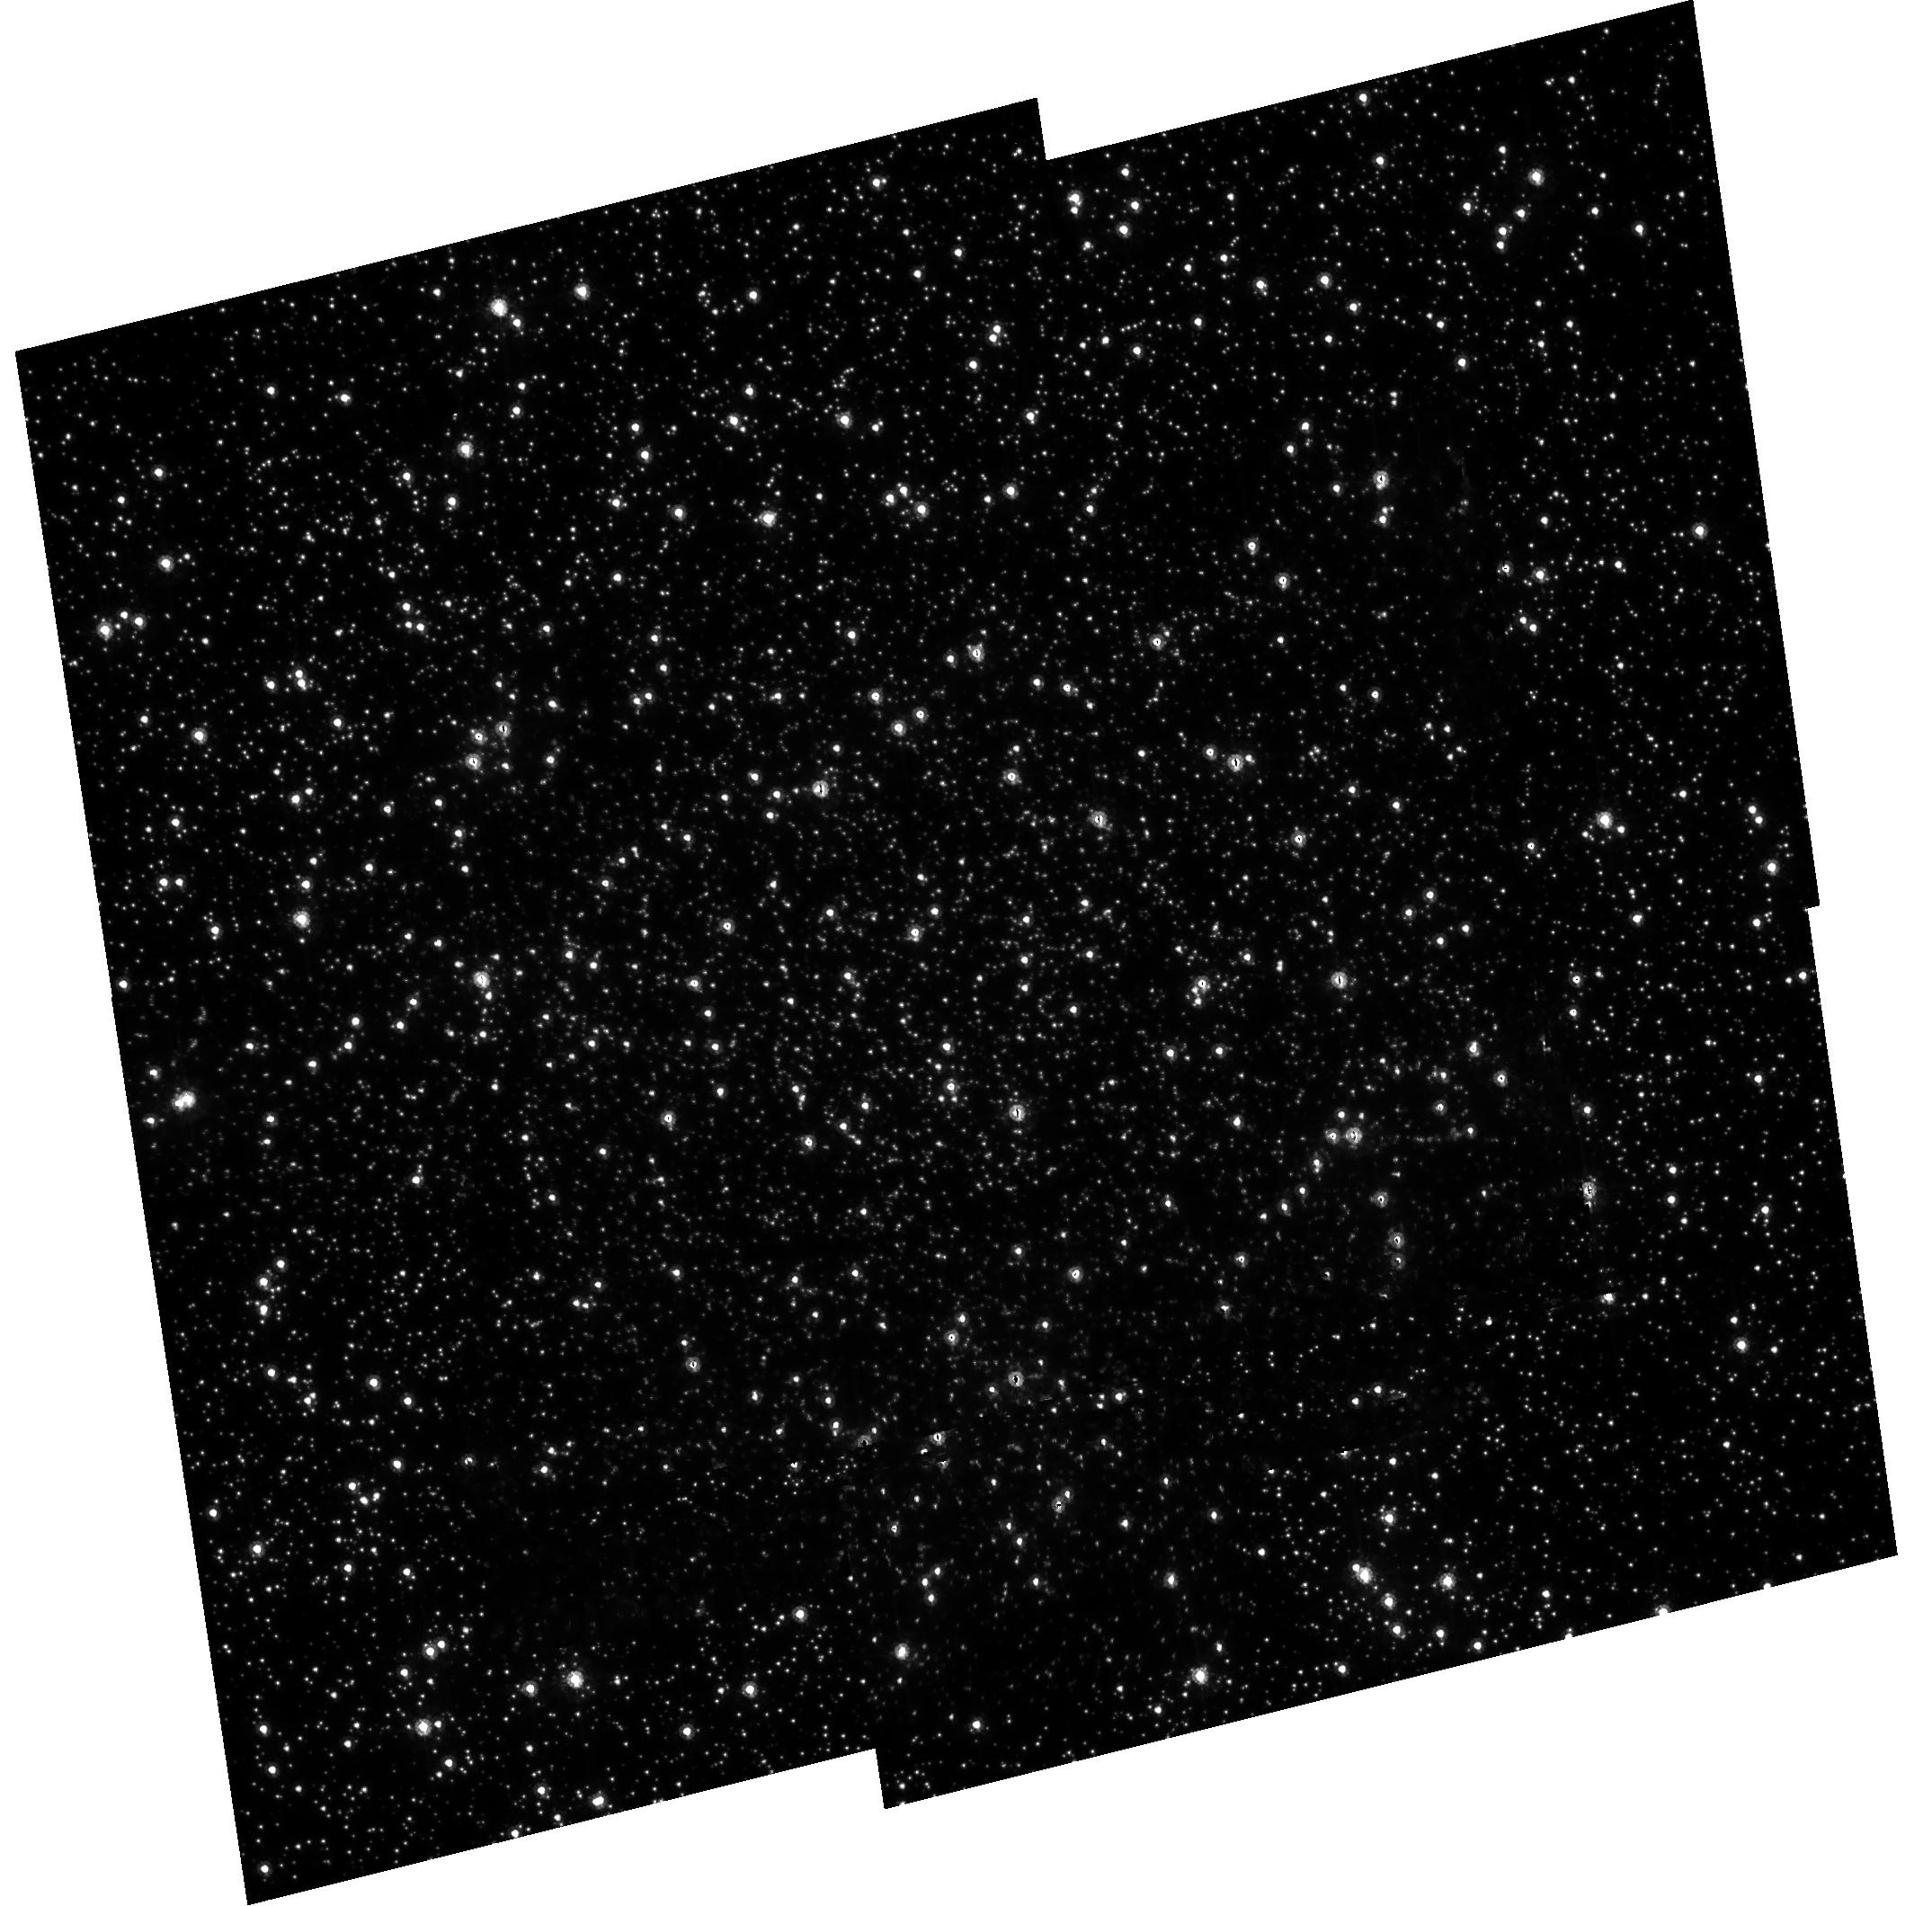
Target: NGC104. Instrument: ACS/HRC. Filter: F475W. Exposure: 40 min. Observation ID: hst_9028_02_acs_hrc_f475w_j8cd02

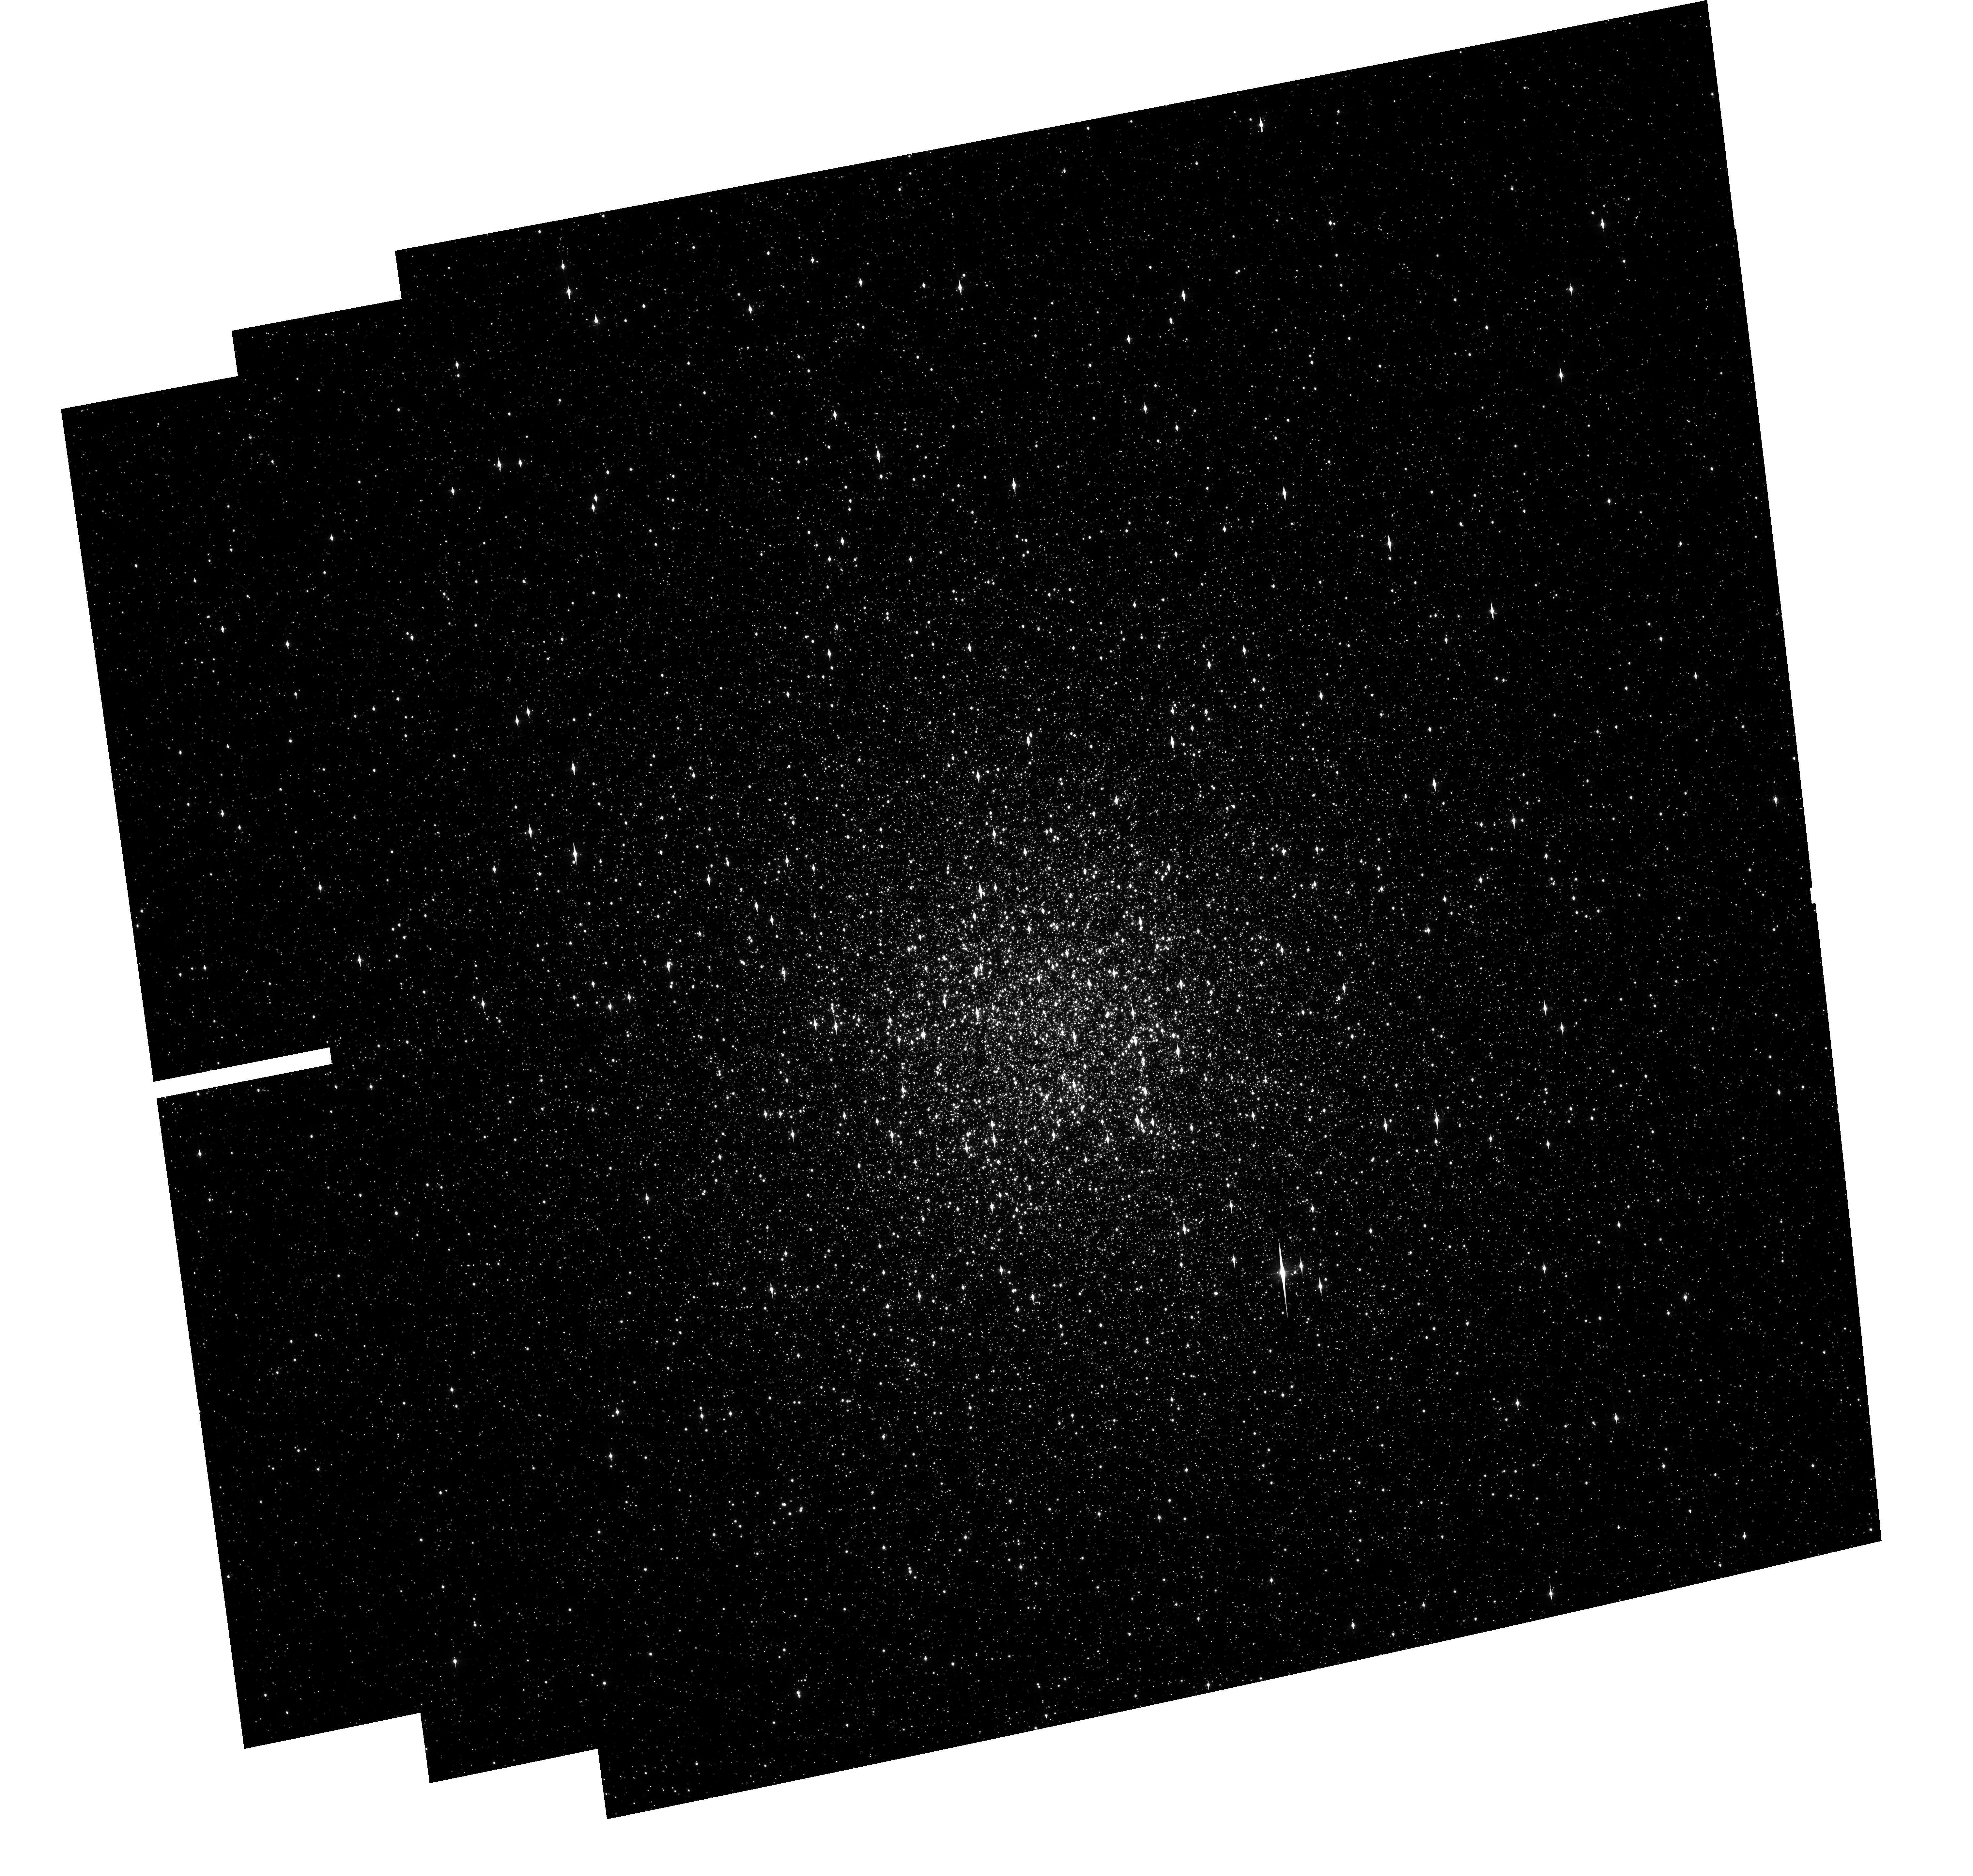
Target: NGC104. Instrument: ACS/WFC. Filter: F475W. Exposure: 15 min. Observation ID: hst_9028_01_acs_wfc_f475w_j8cd01

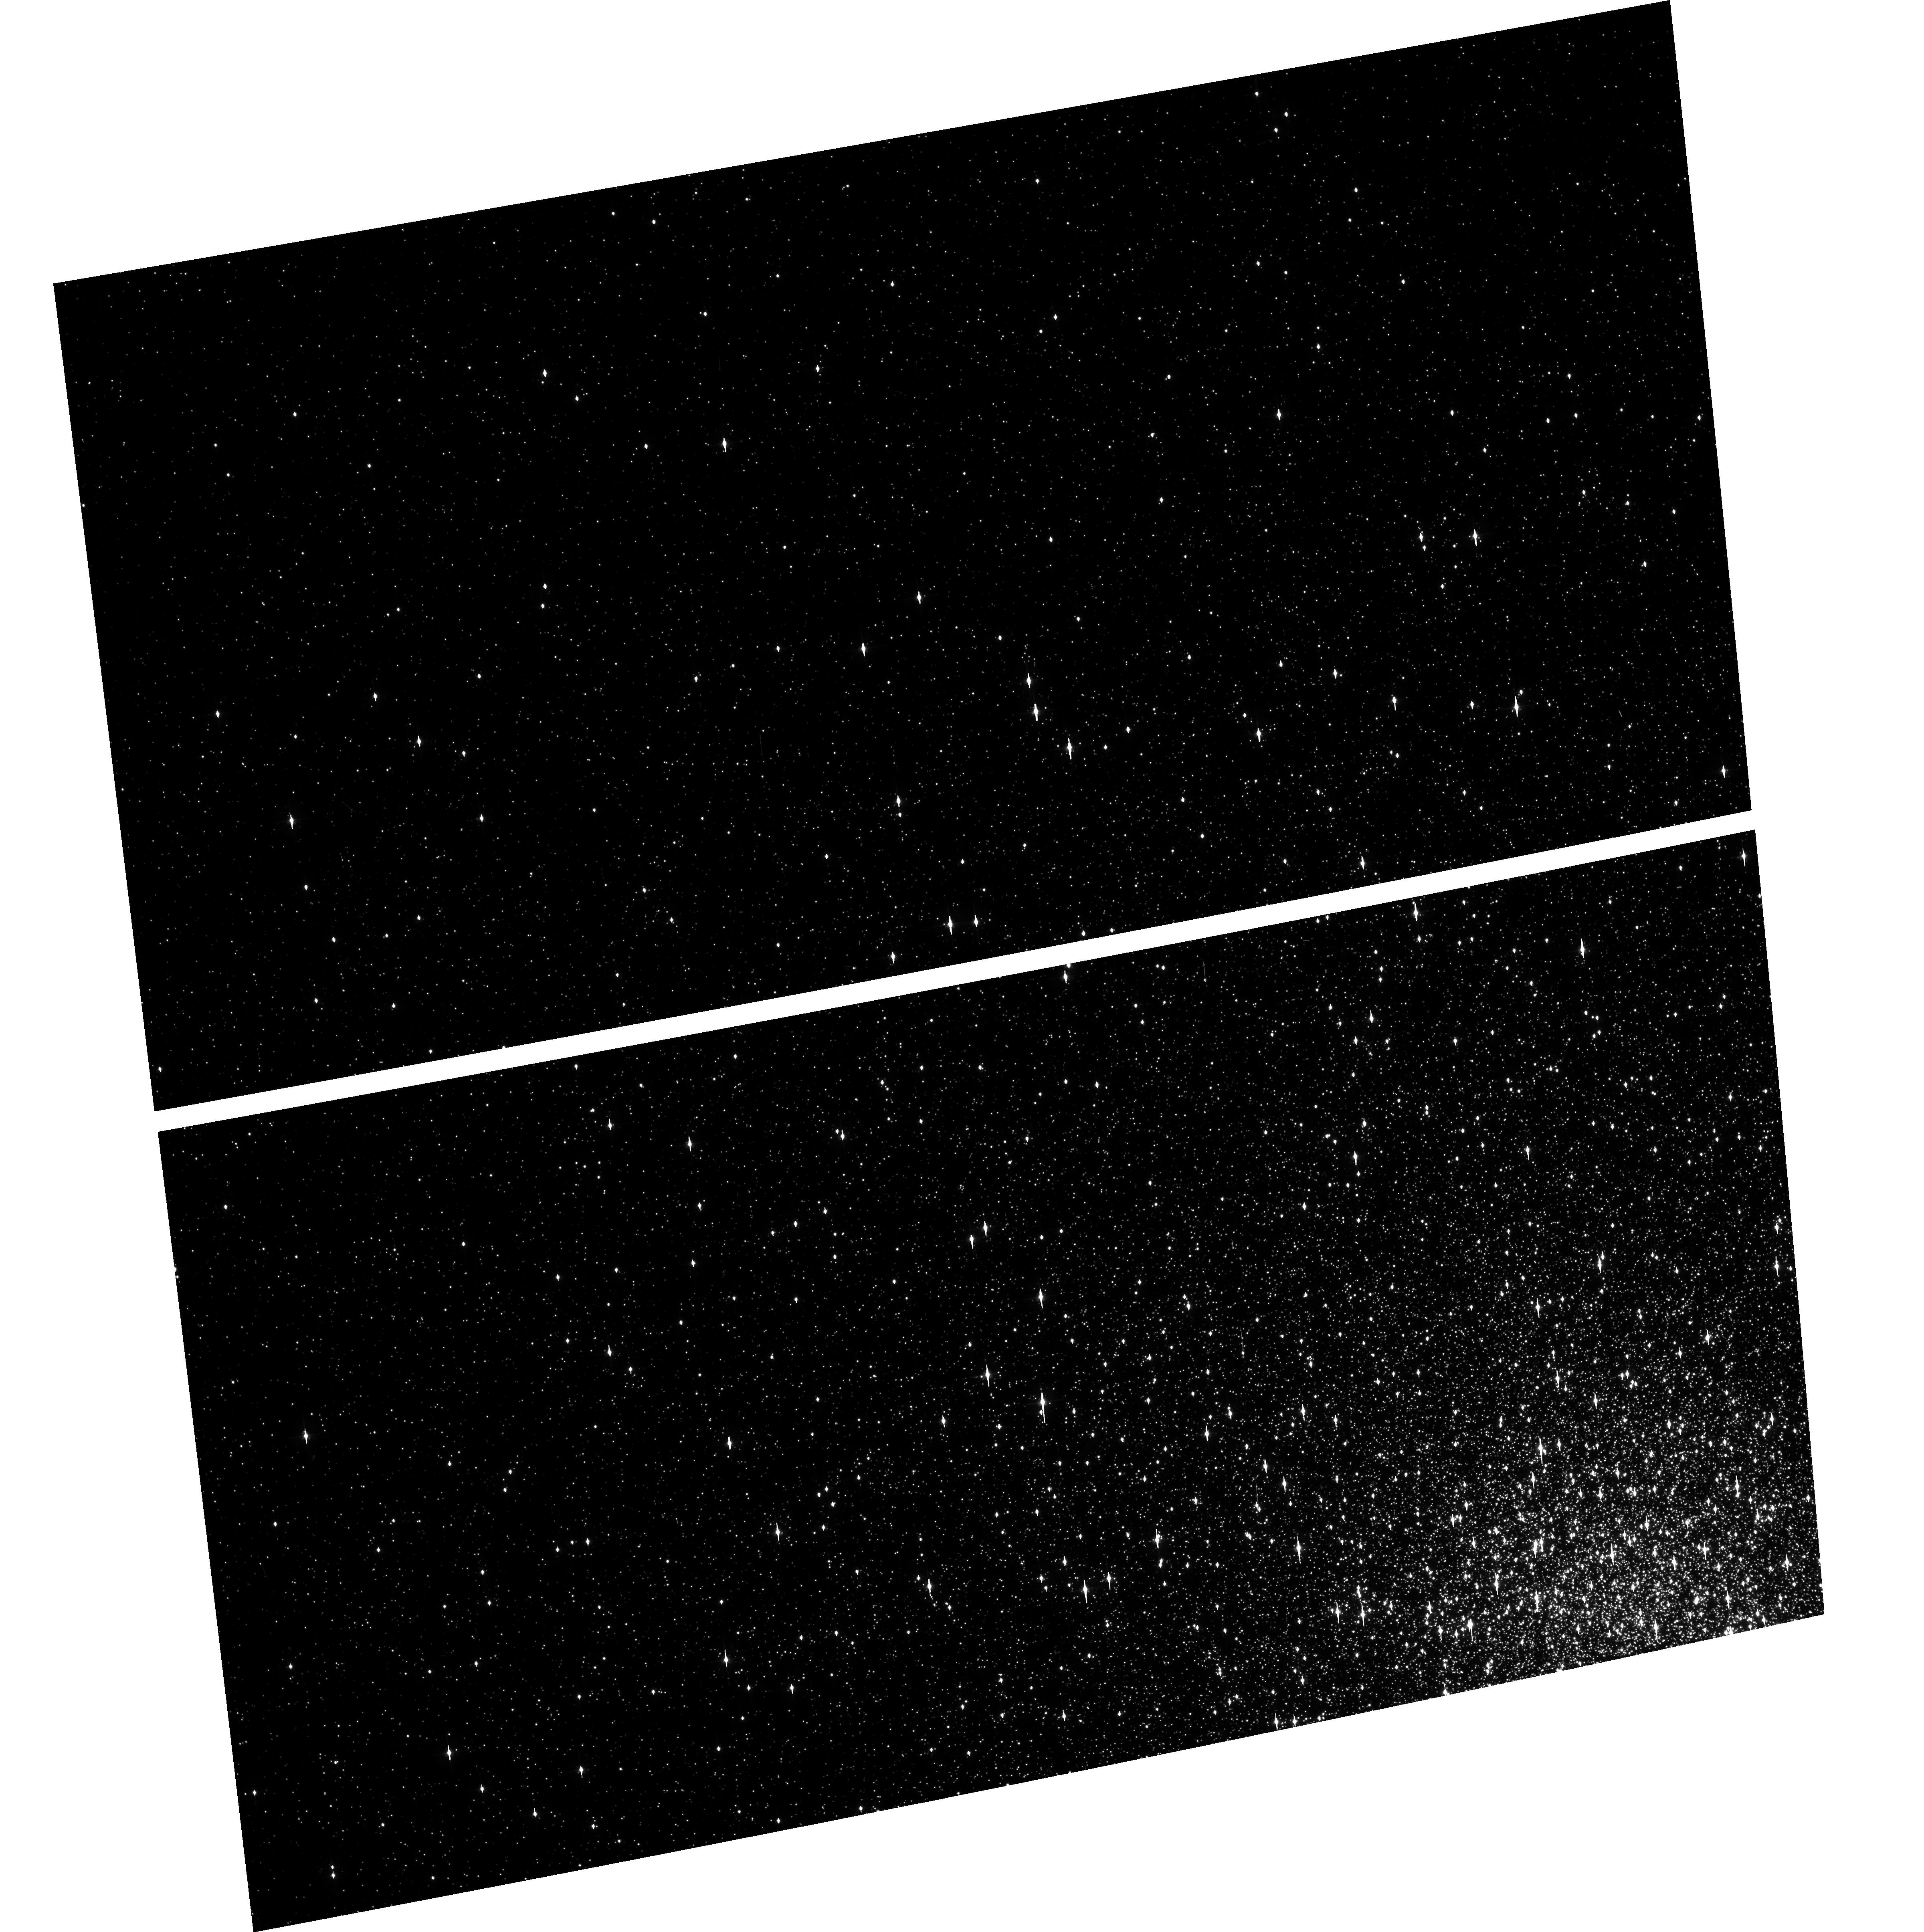
Target: NGC104. Instrument: ACS/WFC. Filter: F475W. Exposure: 1 min. Observation ID: hst_9028_d1_acs_wfc_f475w_j8cdd1

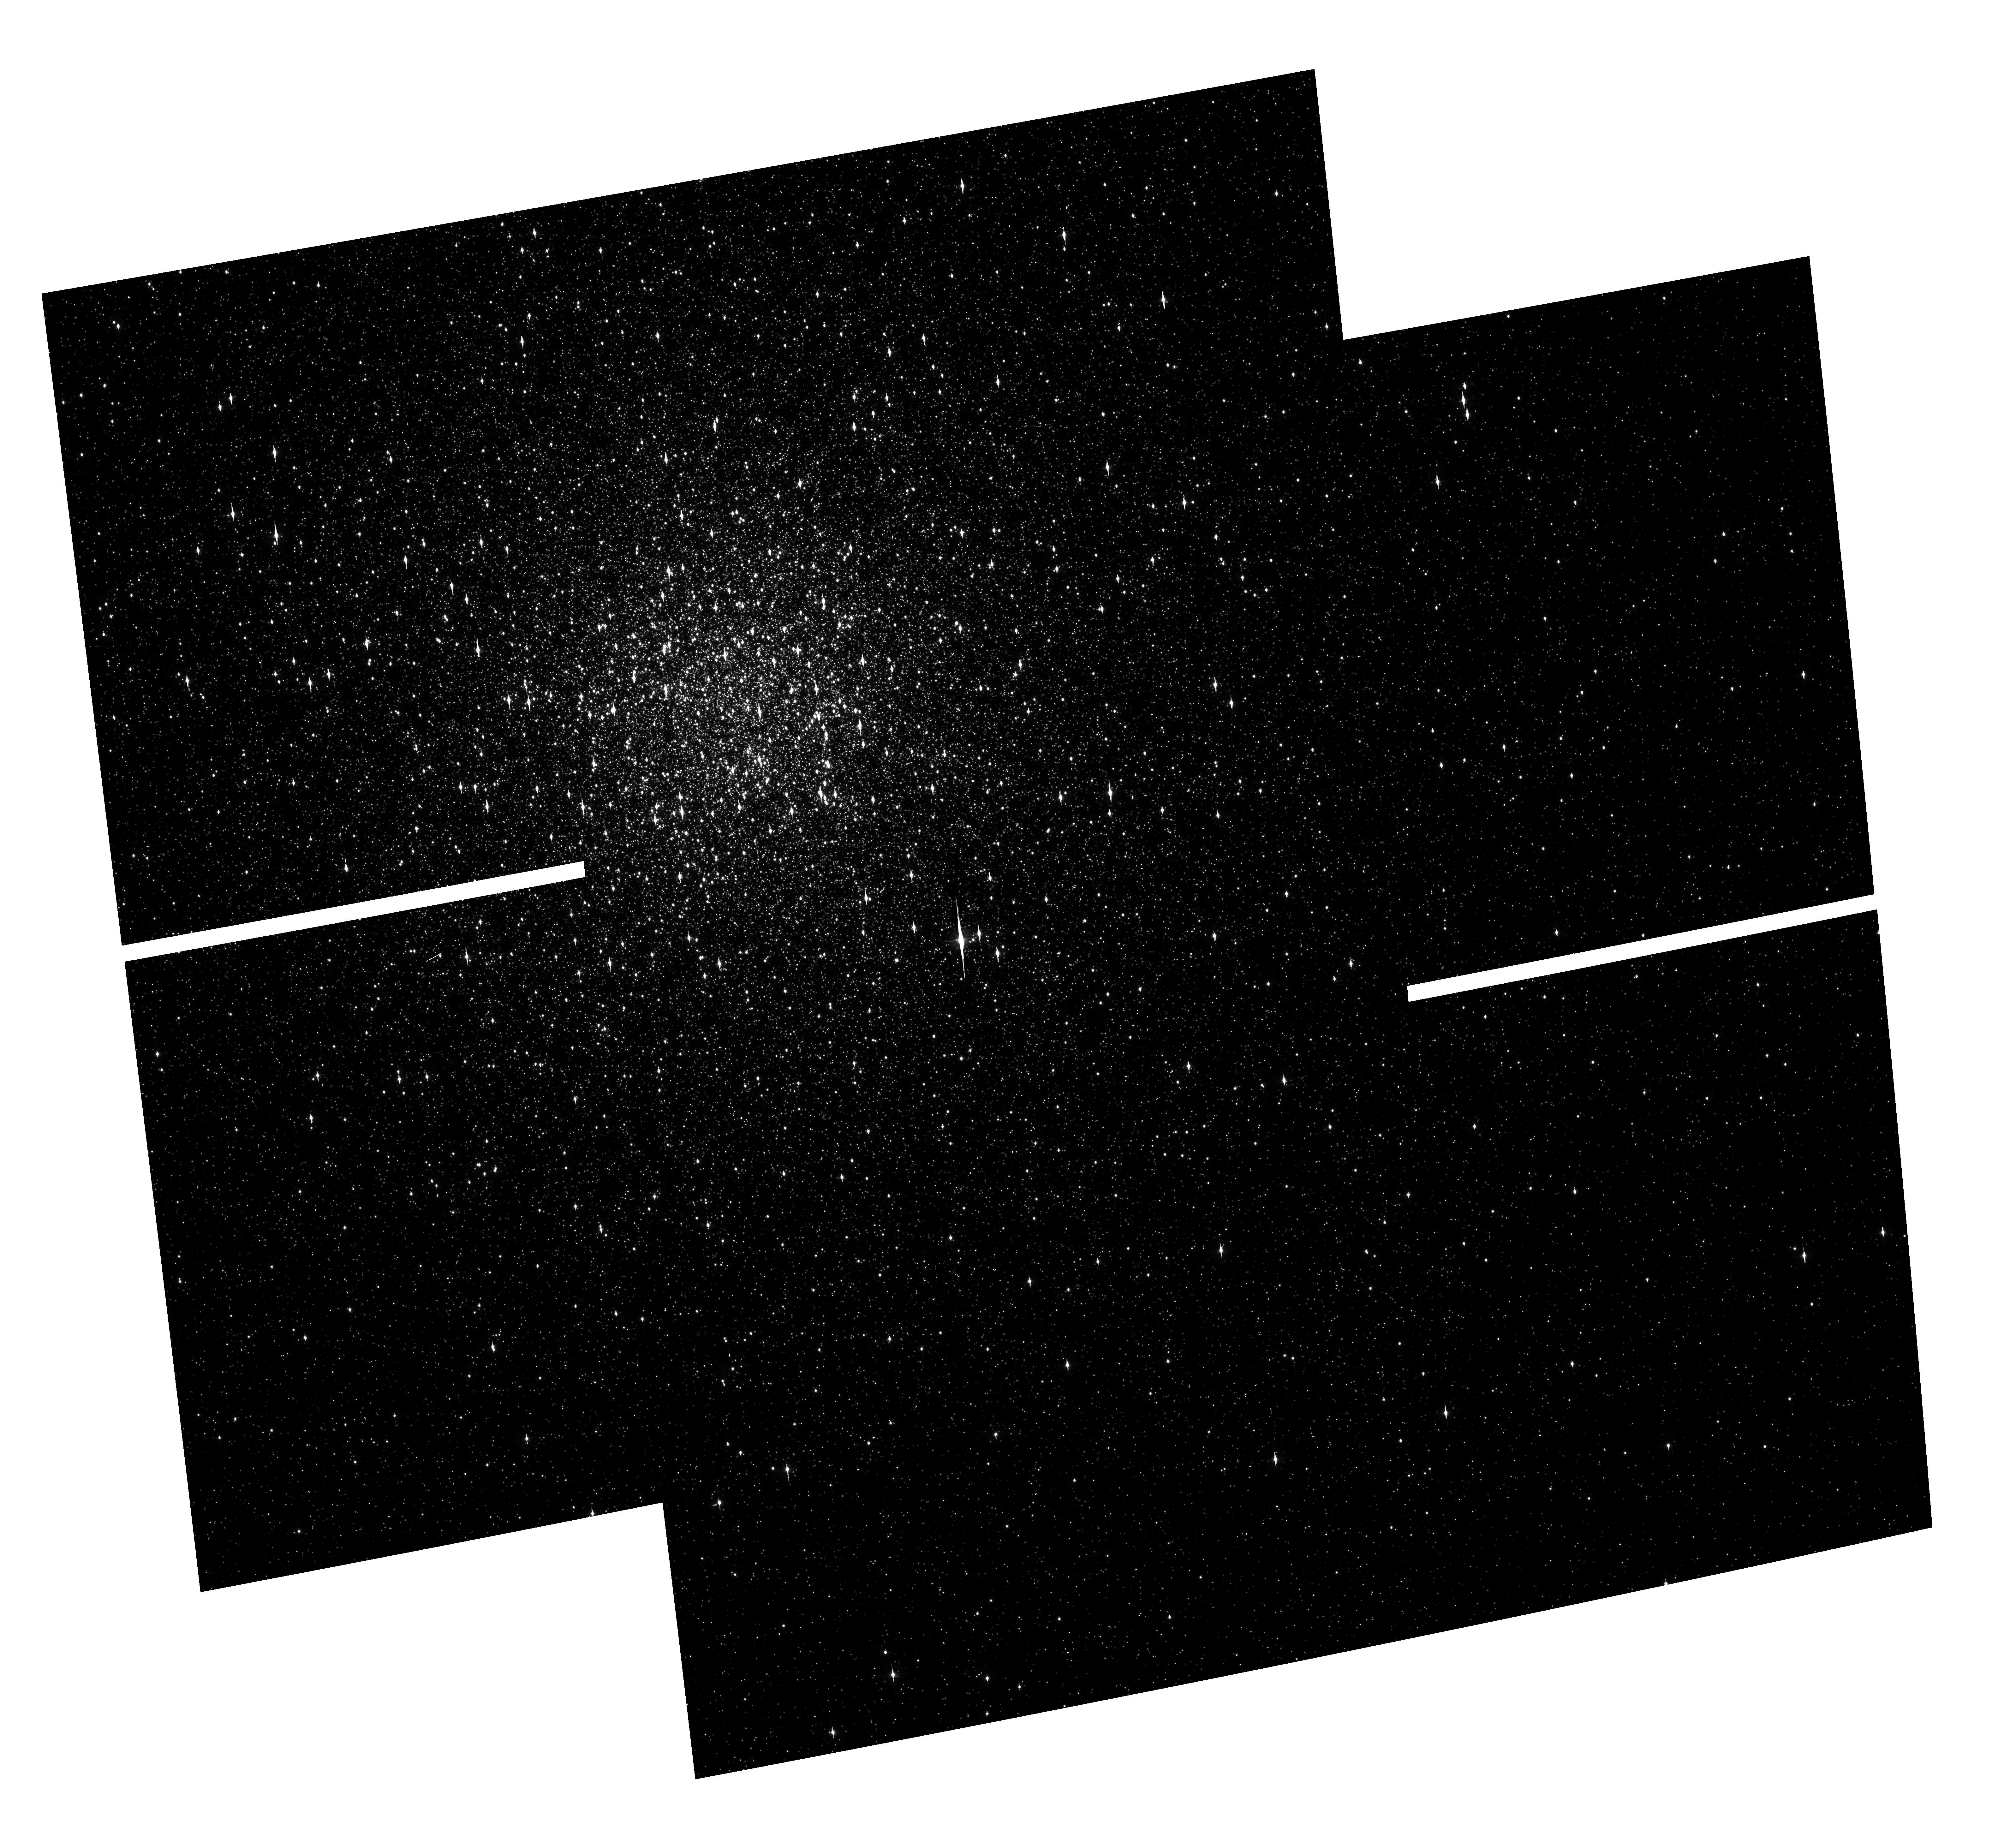
Target: NGC104. Instrument: ACS/WFC. Filter: F475W. Exposure: 2 min. Observation ID: hst_9028_a1_acs_wfc_f475w_j8cda1

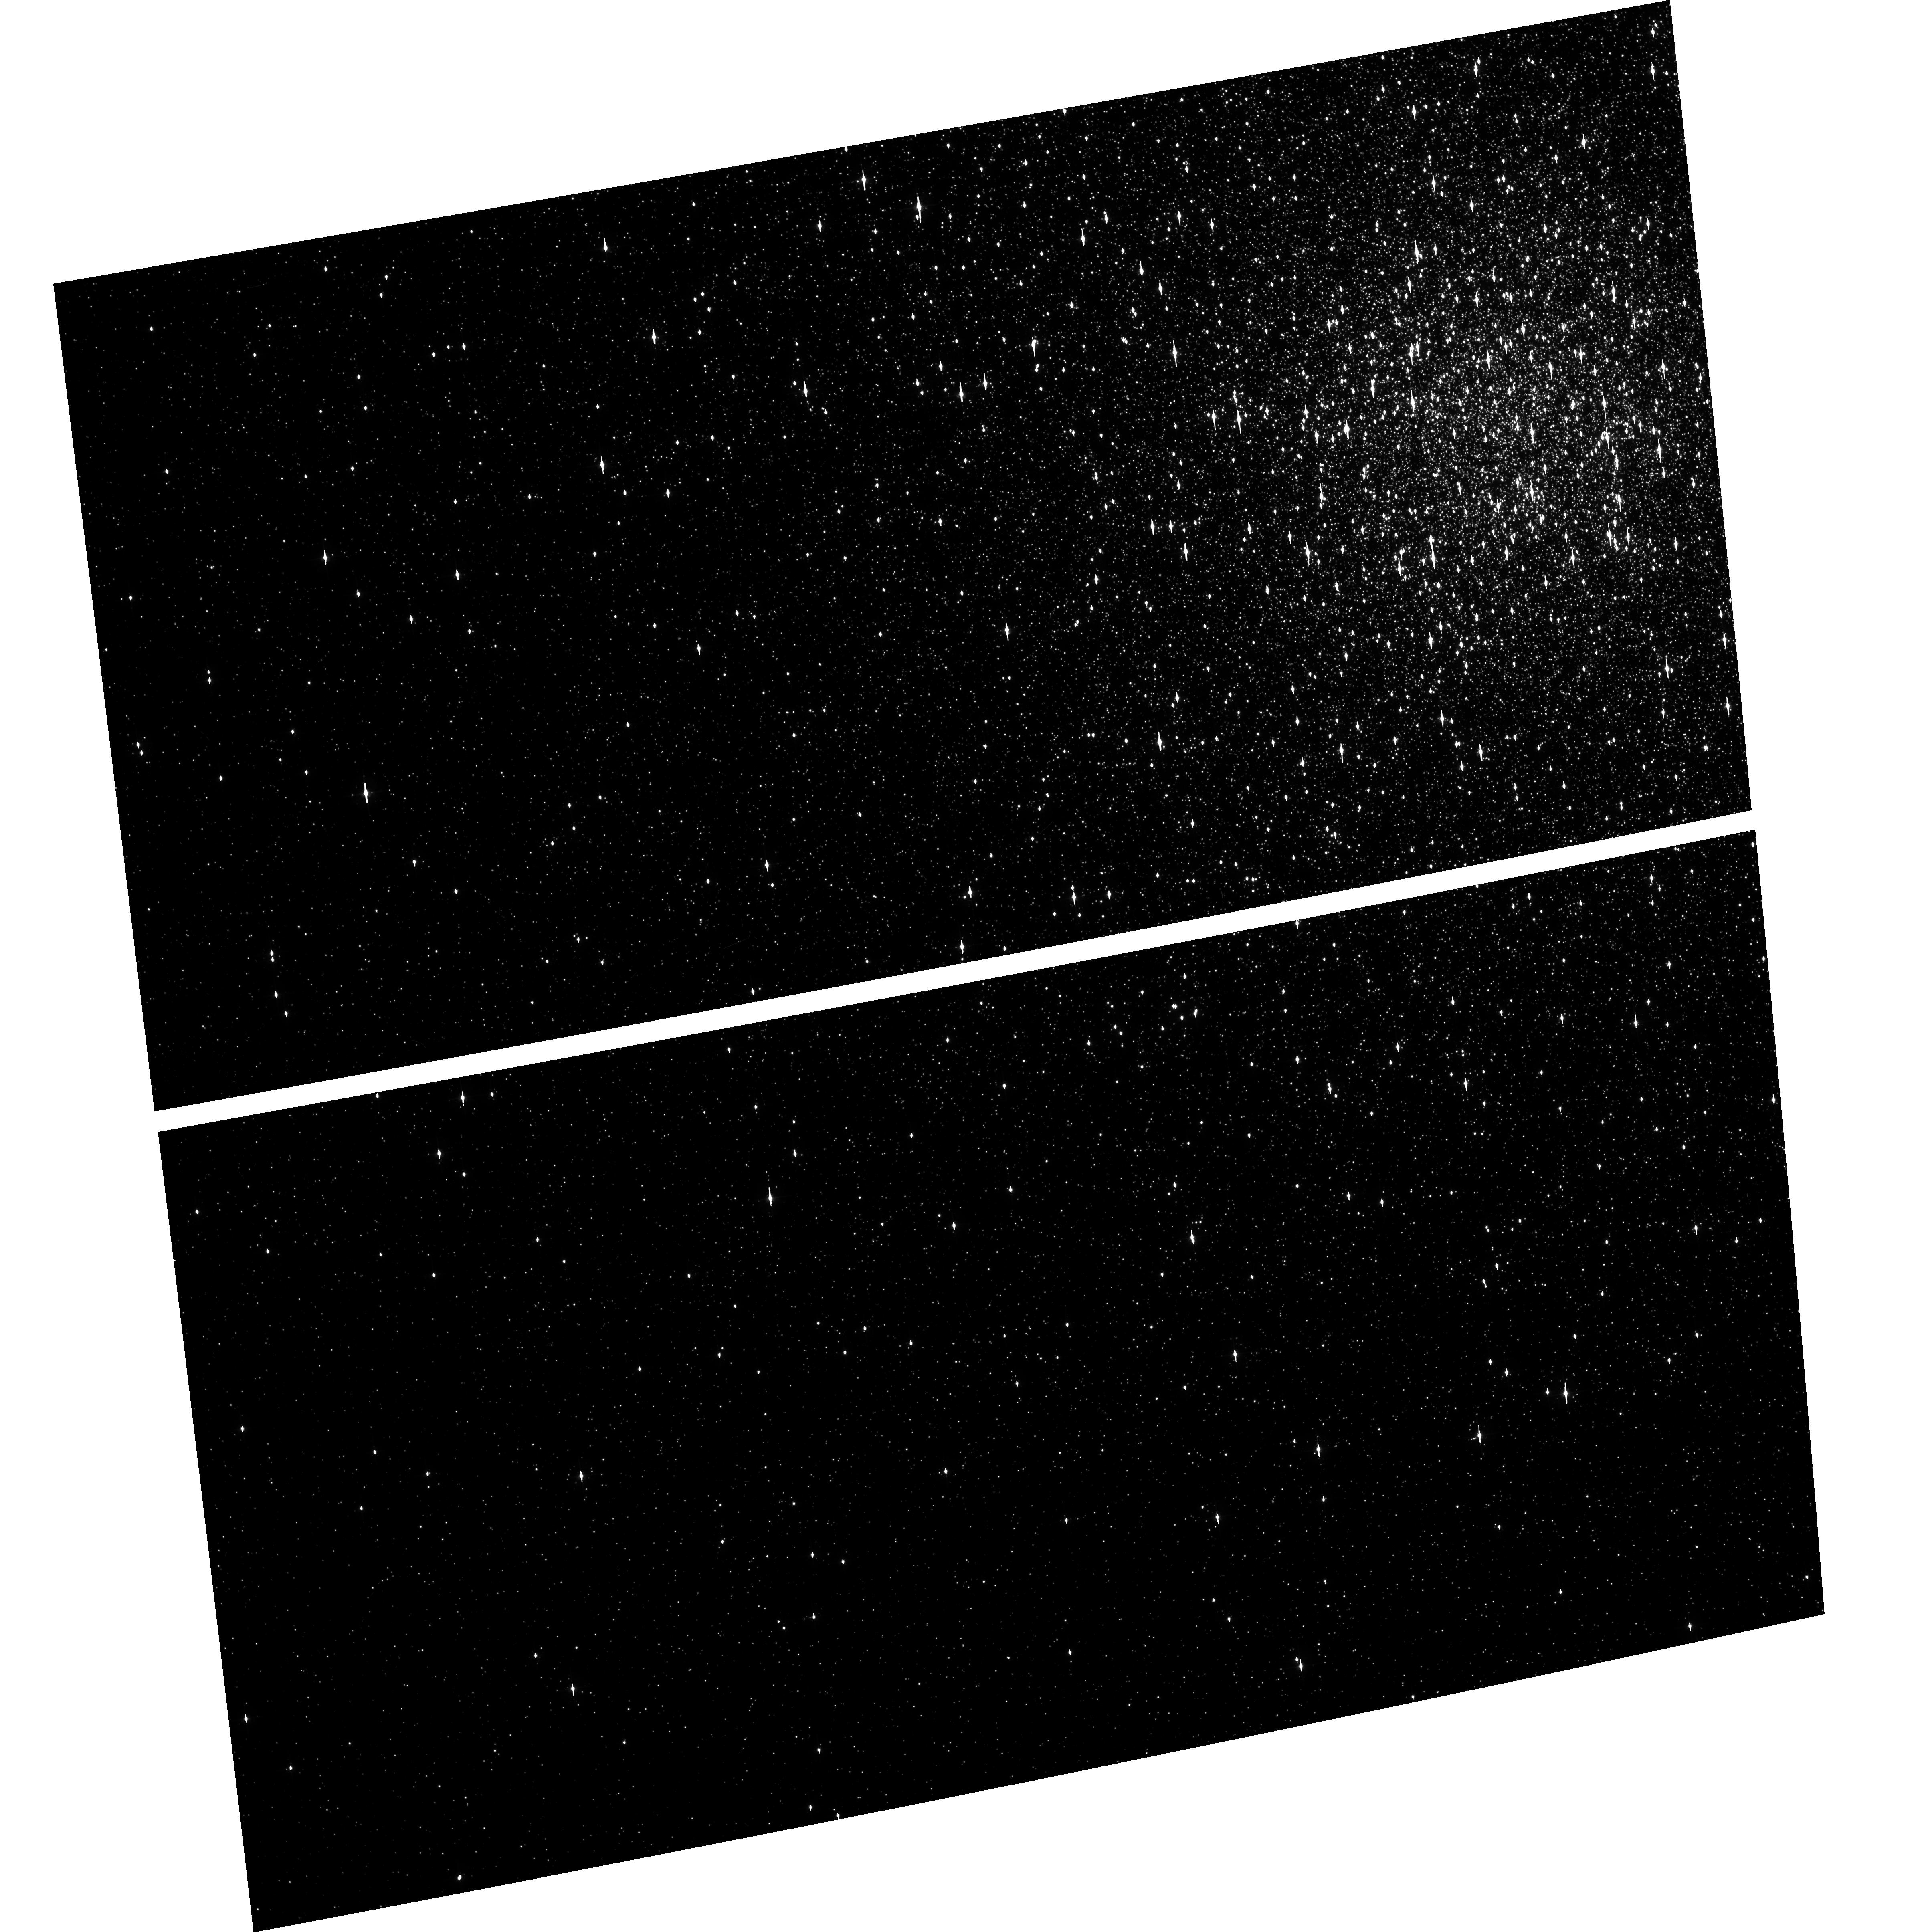
Target: NGC104. Instrument: ACS/WFC. Filter: F475W. Exposure: 1 min. Observation ID: hst_9028_c1_acs_wfc_f475w_j8cdc1

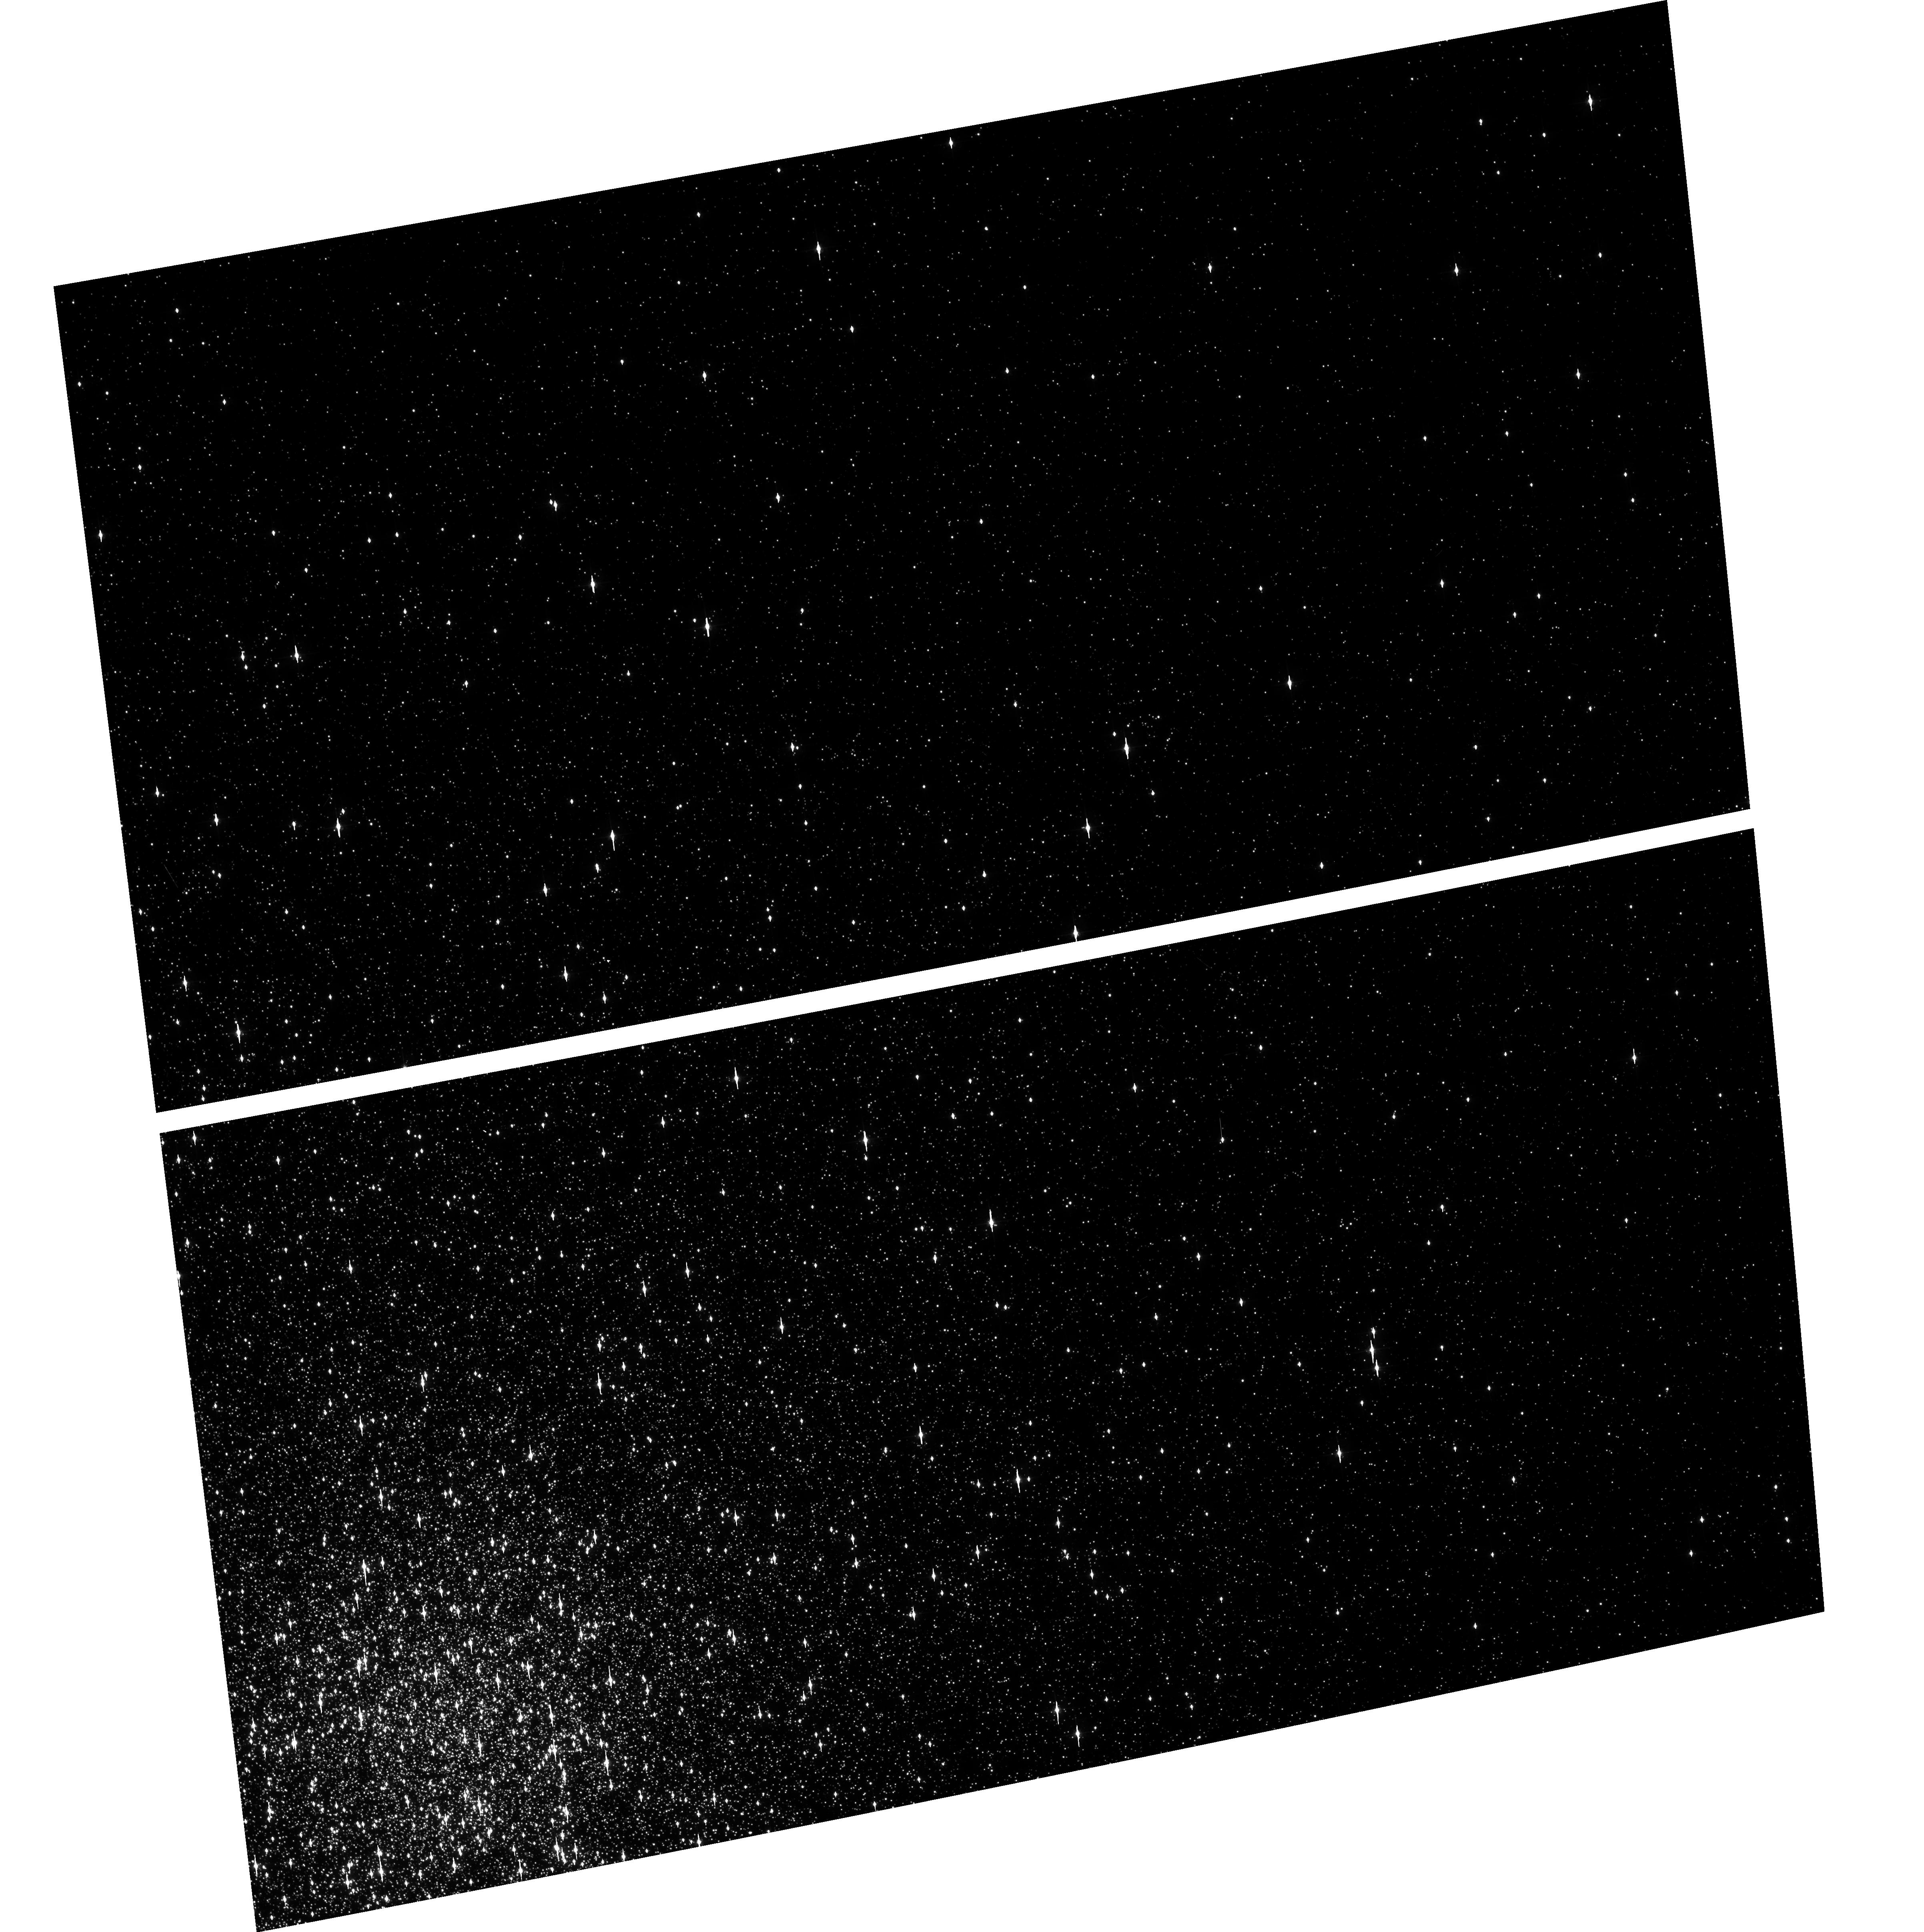
Target: NGC104. Instrument: ACS/WFC. Filter: F475W. Exposure: 1 min. Observation ID: hst_9028_b1_acs_wfc_f475w_j8cdb1

CCD Geometric Distortion (PI: Meurer, Gerhardt R.)

The geometric distortion of the WFC and HRC detectors will be measured using multiple pointing observations of globular cluster 47 Tucanae thus imaging moderately dense stellar fields. Centroid position of stars will be used to tie down the geometric distortion to about 0.2 pixels across the field of each detector. These high quality baseline measurements of the distortion will be ideal for diagnosing any temporal variations in later calibration campaigns.